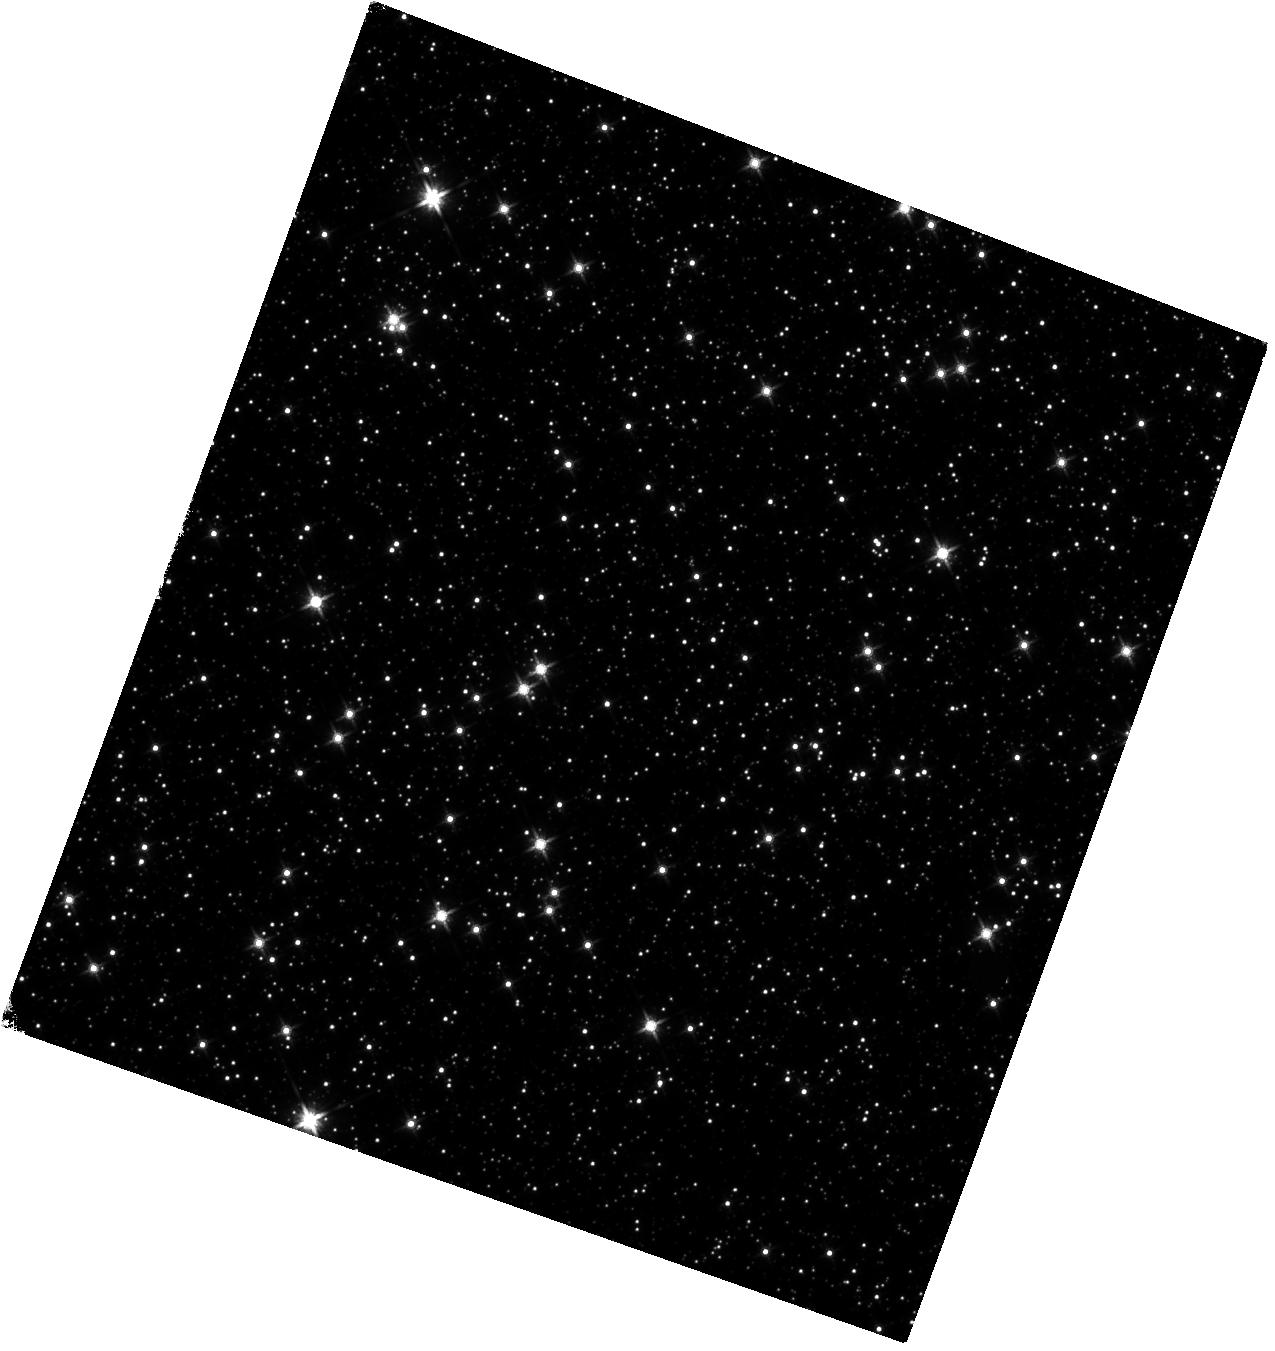
Target: SGR1935+2154
Instrument: WFC3/IR
Filter: F140W
Exposure: 40 min
Observation ID: hst_16505_01_wfc3_ir_f140w_iejb01

From a soft gamma-repeater to a fast radio burst (PI: Levan, Andrew James)

The origin of the Fast Radio Bursts (FRBs) has become one of the central questions in contemporary astrophysics. Several lines of evidence have pointed to their association with some form of magnetar flare, occurring in external galaxies. However, this is by no means a unique explanation, with other viable models also suggested. A significant step forward in this field occurred with the apparent detection of a millisecond radio burst (essentially an FRB) from the Galactic magnetar SGR 1935+2154. This magnetar is one of the most active known and continues to undergo an unprecedented period of activity with an intensive ongoing campaign. Fortuitously, HST has previously observed the magnetar, locating an IR counterpart. Here we request a single orbit observation that will detect it in its current active state. This observation will enable us to test how the optical/IR emission appears after the FRB providing vital insight to other searches for optical/IR counterparts of FRBs in external galaxies. Furthermore, as the source is currently active and sufficiently bright for detection, a proper motion measurement with a 6-year baseline will be possible. The proper motion will enable the magnetar to be tracked back to its birth-site, testing its assocaition with a supernova remnant, as well as providing a route for comparing its velocity with that of the general pulsar population.